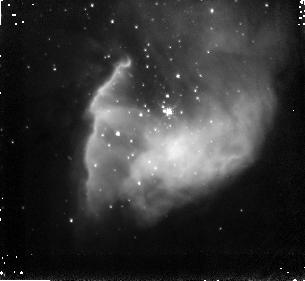
Target: BDSB2003+36. Instrument: NICMOS/NIC3. Filter: F187N. Exposure: 4 min. Observation ID: nb0i23050

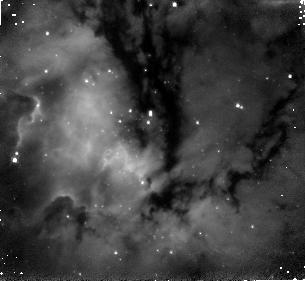
Target: BDSB2003+18. Instrument: NICMOS/NIC3. Filter: F187N. Exposure: 4 min. Observation ID: nb0i18050

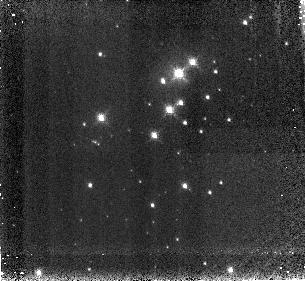
Target: DB2001+20. Instrument: NICMOS/NIC3. Filter: F187N. Exposure: 4 min. Observation ID: nb0i22050

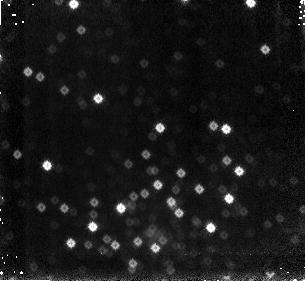
Target: MERCER3. Instrument: NICMOS/NIC3. Filter: F187N. Exposure: 4 min. Observation ID: nb0i30050

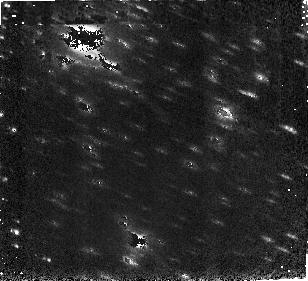
Target: DB2001+8. Instrument: NICMOS/NIC3. Filter: F160W. Exposure: 2 min. Observation ID: nb0i19010

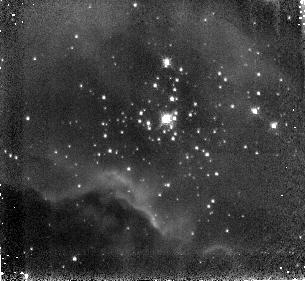
Target: BDSB2003+66. Instrument: NICMOS/NIC3. Filter: F187N. Exposure: 4 min. Observation ID: nb0i81050

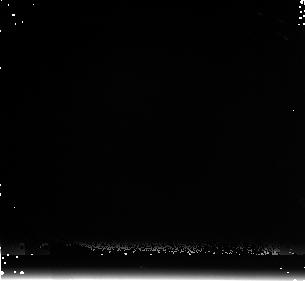
Target: DB2001+9. Instrument: NICMOS/NIC3. Filter: F222M. Exposure: 6 min. Observation ID: nb0i20020

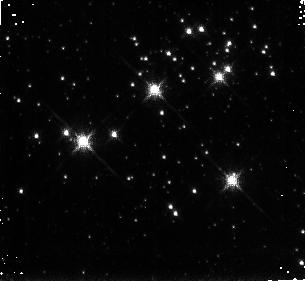
Target: MERCER9. Instrument: NICMOS/NIC3. Filter: F190N. Exposure: 4 min. Observation ID: nb0i25060

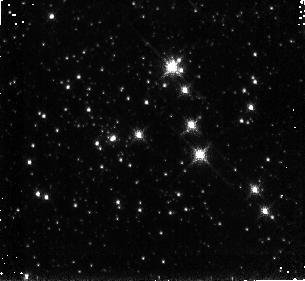
Target: MERCER81. Instrument: NICMOS/NIC3. Filter: F190N. Exposure: 4 min. Observation ID: nb0i34060

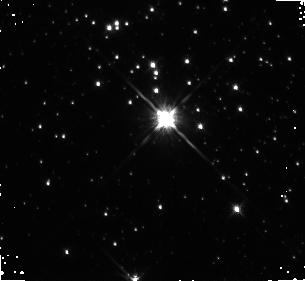
Target: MERCER20. Instrument: NICMOS/NIC3. Filter: F160W. Exposure: 2 min. Observation ID: nb0i26010

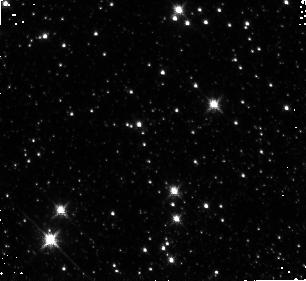
Target: MERCER5. Instrument: NICMOS/NIC3. Filter: F160W. Exposure: 2 min. Observation ID: nb0i24030

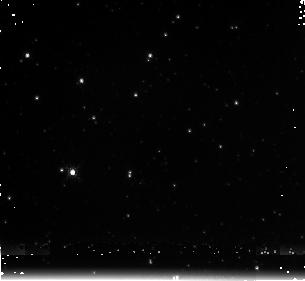
Target: MERCER30. Instrument: NICMOS/NIC3. Filter: F222M. Exposure: 6 min. Observation ID: nb0i28040

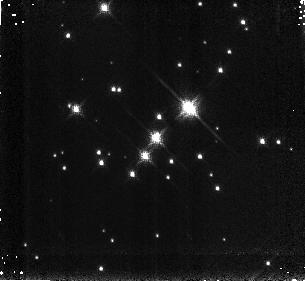
Target: BDSB2003+52. Instrument: NICMOS/NIC3. Filter: F190N. Exposure: 4 min. Observation ID: nb0i51060

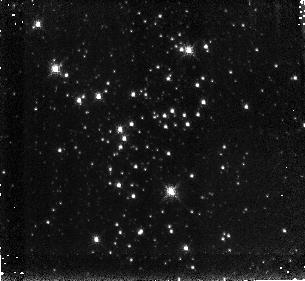
Target: DBSB2003T3+45. Instrument: NICMOS/NIC3. Filter: F190N. Exposure: 4 min. Observation ID: nb0i10060

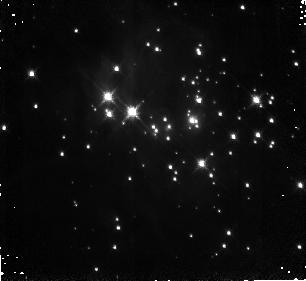
Target: DBSB2003T3+23. Instrument: NICMOS/NIC3. Filter: F160W. Exposure: 2 min. Observation ID: nb0i08010

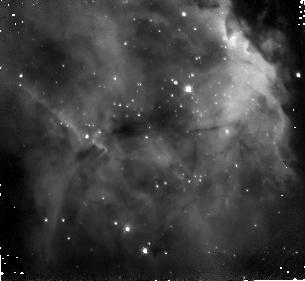
Target: DBSB2003T3+78. Instrument: NICMOS/NIC3. Filter: F187N. Exposure: 4 min. Observation ID: nb0i12050

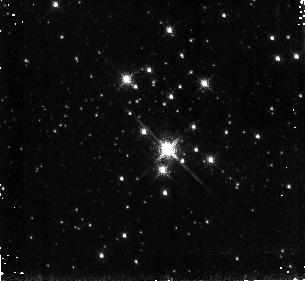
Target: MERCER23. Instrument: NICMOS/NIC3. Filter: F187N. Exposure: 4 min. Observation ID: nb0i27050

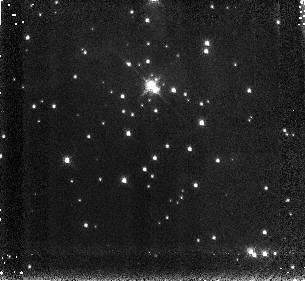
Target: DBSB2003T3+36. Instrument: NICMOS/NIC3. Filter: F190N. Exposure: 4 min. Observation ID: nb0i09060

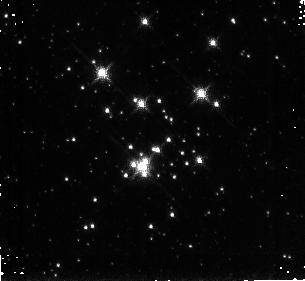
Target: MERCER70. Instrument: NICMOS/NIC3. Filter: F190N. Exposure: 4 min. Observation ID: nb0i29060

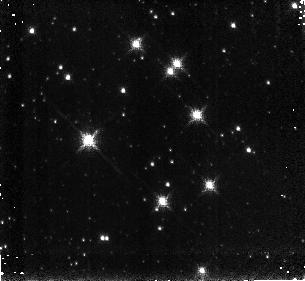
Target: MERCER17. Instrument: NICMOS/NIC3. Filter: F190N. Exposure: 4 min. Observation ID: nb0i33060

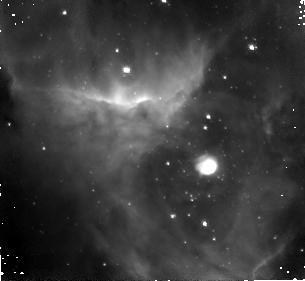
Target: DBSB2003T3+48. Instrument: NICMOS/NIC3. Filter: F187N. Exposure: 4 min. Observation ID: nb0i11050

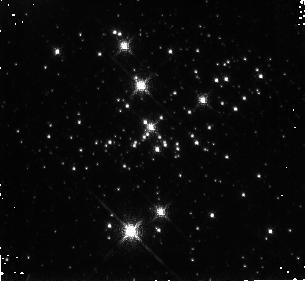
Target: DANKS1. Instrument: NICMOS/NIC3. Filter: F187N. Exposure: 4 min. Observation ID: nb0i37050

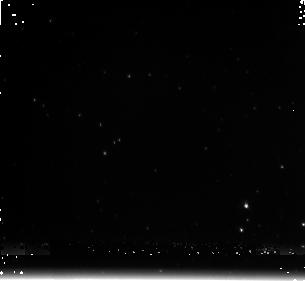
Target: MERCER14. Instrument: NICMOS/NIC3. Filter: F222M. Exposure: 6 min. Observation ID: nb0i31040

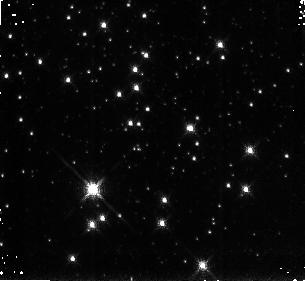
Target: DANKS2. Instrument: NICMOS/NIC3. Filter: F190N. Exposure: 4 min. Observation ID: nb0i38060

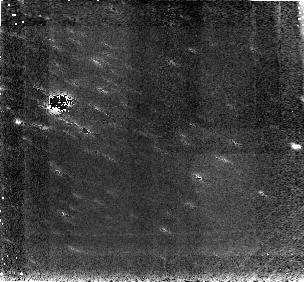
Target: DB2001+8. Instrument: NICMOS/NIC3. Filter: F187N. Exposure: 4 min. Observation ID: nb0i19050

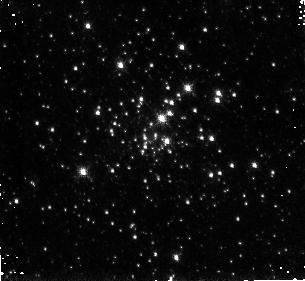
Target: MERCER5. Instrument: NICMOS/NIC3. Filter: F187N. Exposure: 4 min. Observation ID: nb0i24050

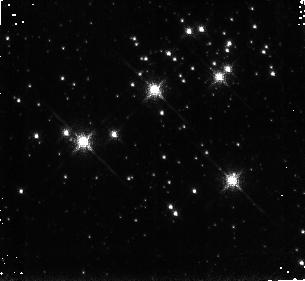
Target: MERCER9. Instrument: NICMOS/NIC3. Filter: F187N. Exposure: 4 min. Observation ID: nb0i25050

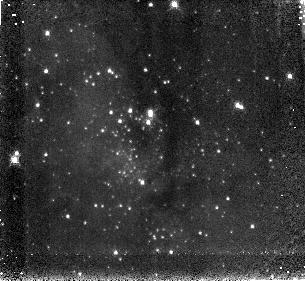
Target: BDSB2003+18. Instrument: NICMOS/NIC3. Filter: F190N. Exposure: 4 min. Observation ID: nb0i18060

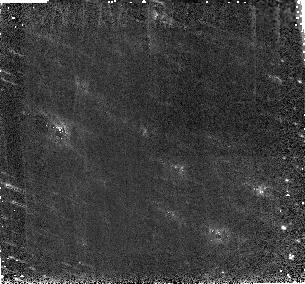
Target: DB2001+8. Instrument: NICMOS/NIC3. Filter: F160W. Exposure: 2 min. Observation ID: nb0i69010

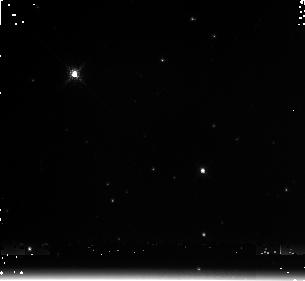
Target: DB2001+9. Instrument: NICMOS/NIC3. Filter: F222M. Exposure: 6 min. Observation ID: nb0i70040

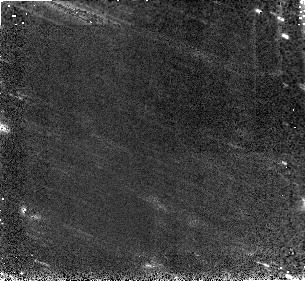
Target: DB2001+9. Instrument: NICMOS/NIC3. Filter: F160W. Exposure: 2 min. Observation ID: nb0i20010

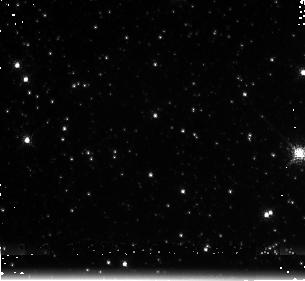
Target: MERCER81. Instrument: NICMOS/NIC3. Filter: F222M. Exposure: 6 min. Observation ID: nb0i34040

A NICMOS survey of newly-discovered young massive clusters (PI: Davies, Ben)

We are on the cusp of a revolution in massive star research triggered by 2MASS and Spitzer/GLIMPSE, and now is the ideal time to capitalize on these projects by performing the first survey of massive stars in young stellar clusters throughout the Galactic plane. A search of the 2MASS and GLIMPSE surveys has produced over 450 newly-identified massive stellar cluster candidates in the Galactic plane which are hidden from our view at optical wavelengths due to extinction. Here we propose a program of 29 orbits to image the most promising candidate clusters in broad and narrow band filters using HST/NICMOS. We will be complementing these observations with approved Spitzer and Chandra programmes, numerous approved and planned ground-based spectroscopic observations, and state-of-the-art modelling. We expect to substantially increase the numbers of massive stars known in the Galaxy, including main sequence OB stars and post-main sequence stars in the Red Supergiant, Luminous Blue Variable and Wolf-Rayet stages. Ultimately, this programme will address many of the fundamental topics in astrophysics: the slope to the initial mass function (IMF), an upper-limit to the masses of stars, the formation and evolution of the most massive stars, gamma-ray burst (GRB) progenitors, the chemical enrichment of the interstellar medium, and nature of the first stars in the Universe.